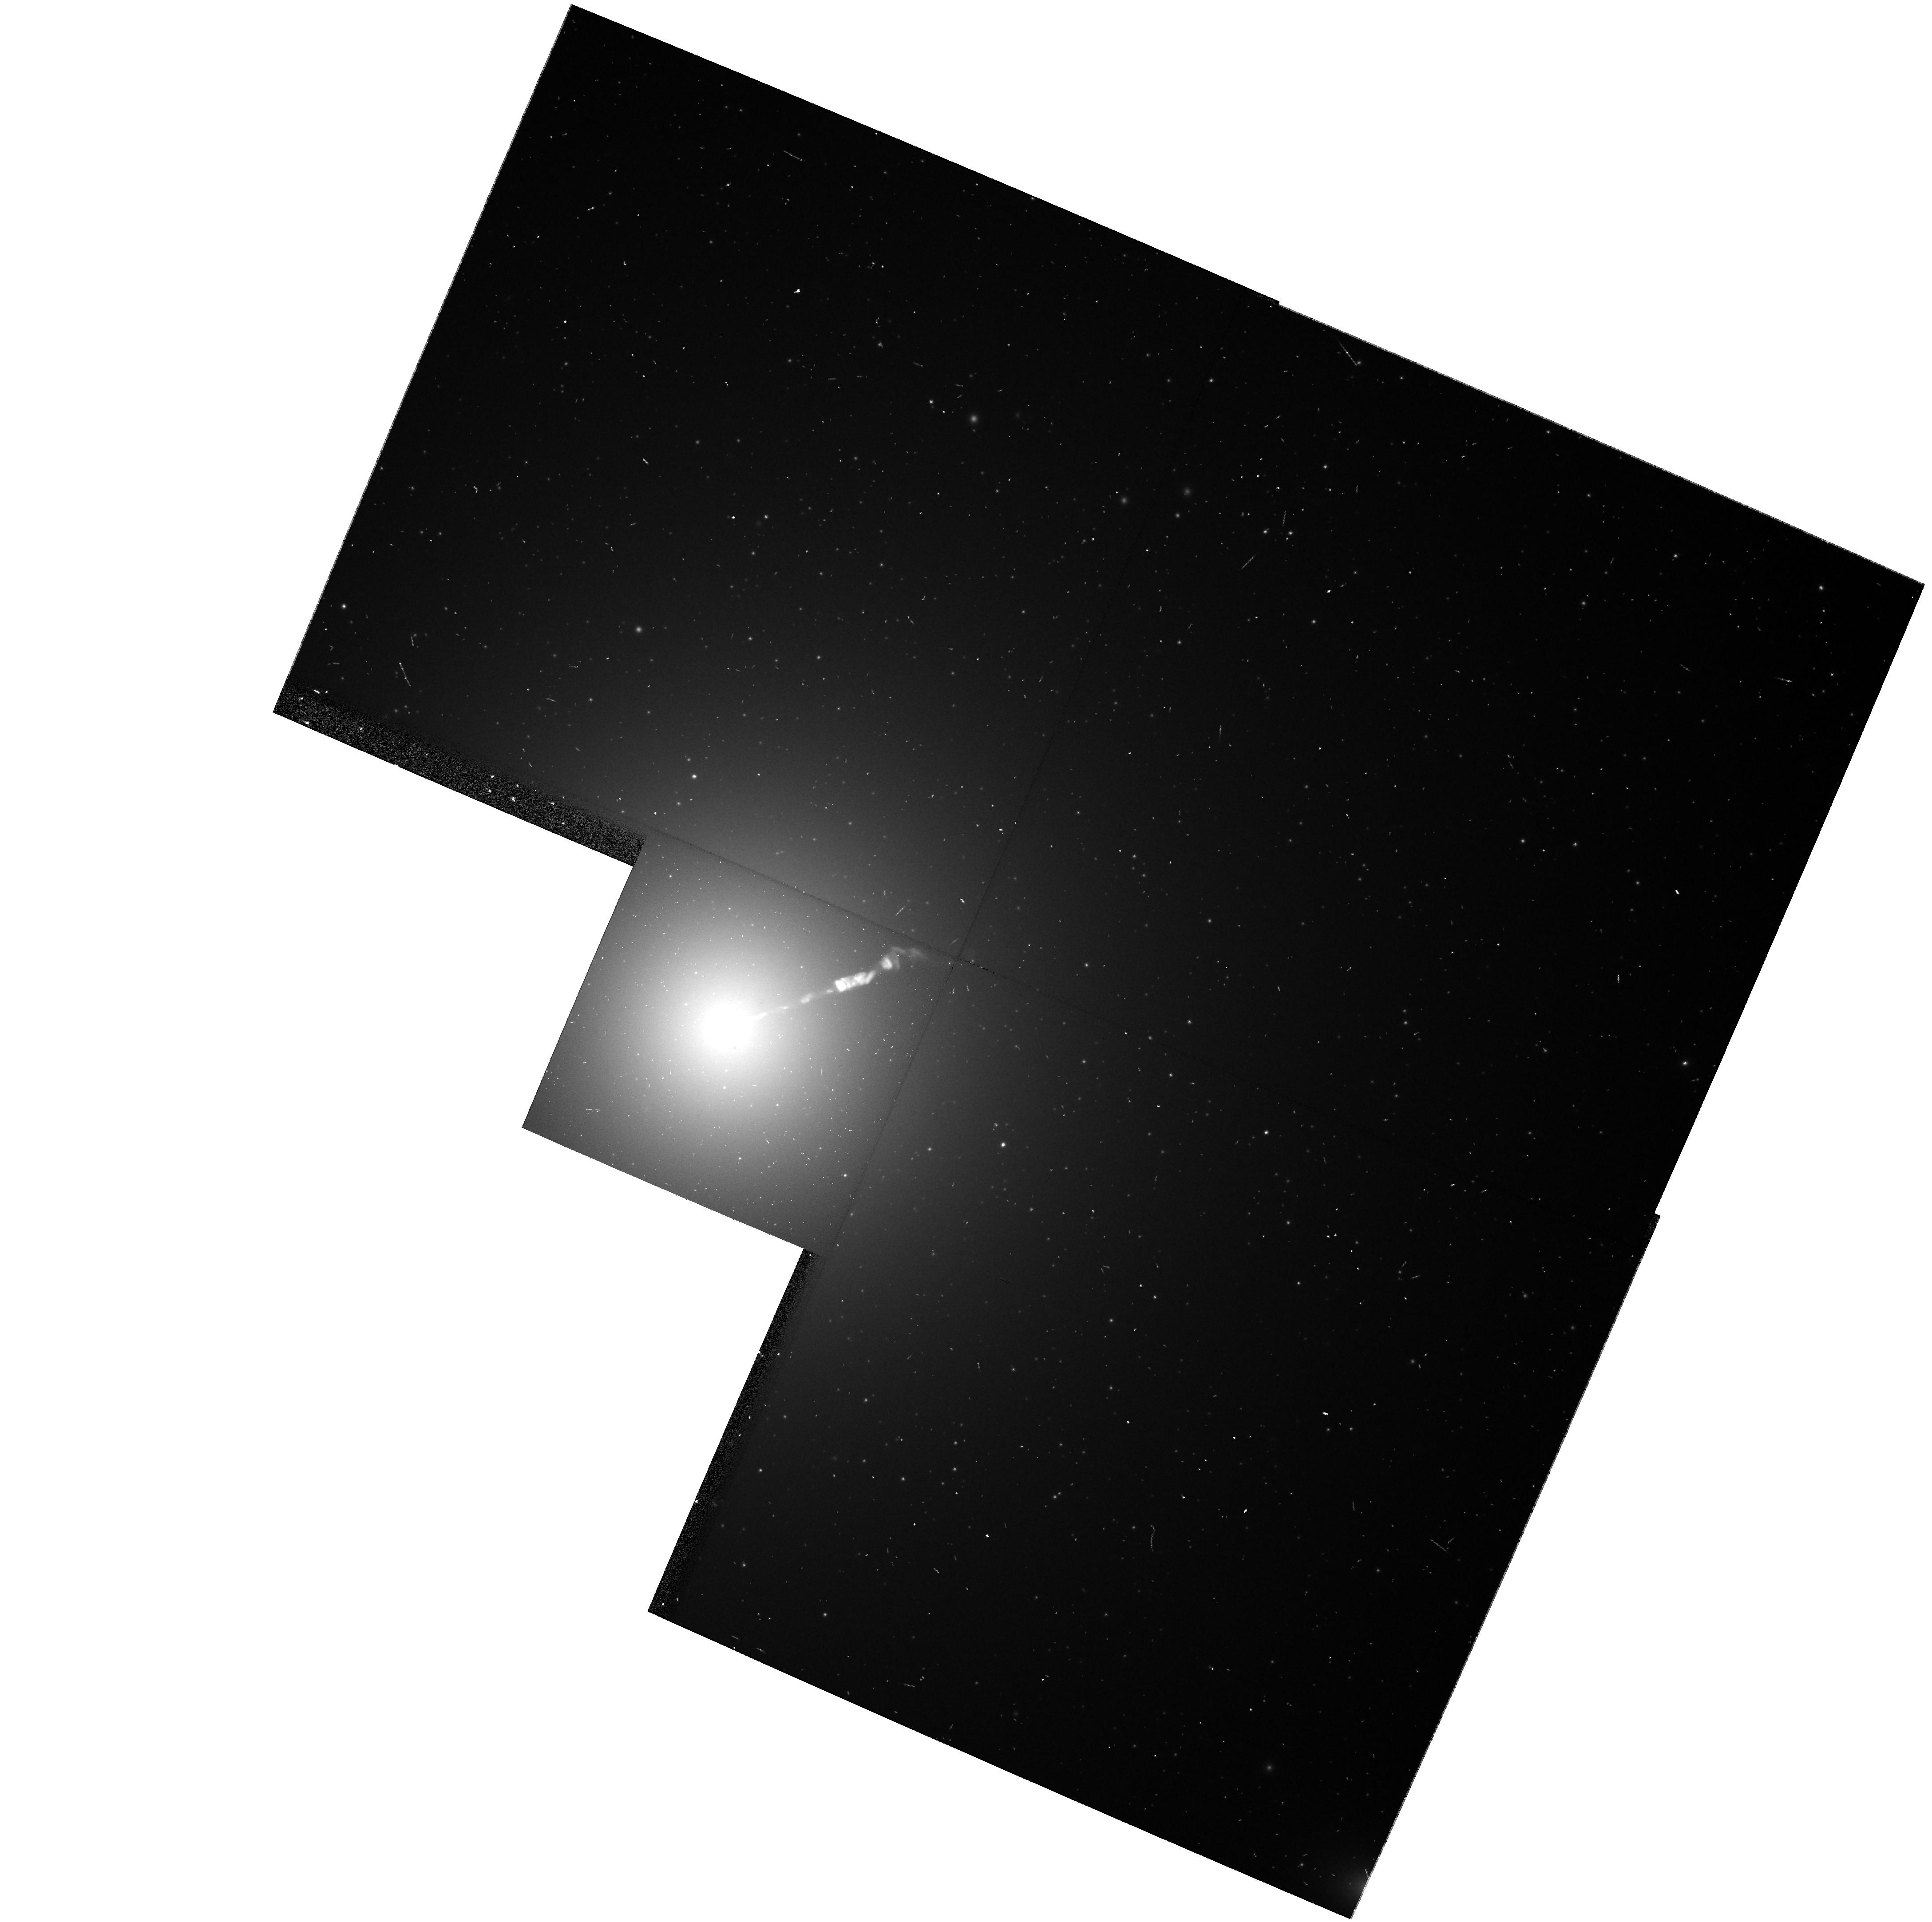
Target: NGC4486
Instrument: WFPC2/PC
Filter: F606W
Exposure: 7 min
Observation ID: hst_8592_08_wfpc2_pc_f606w_u67308

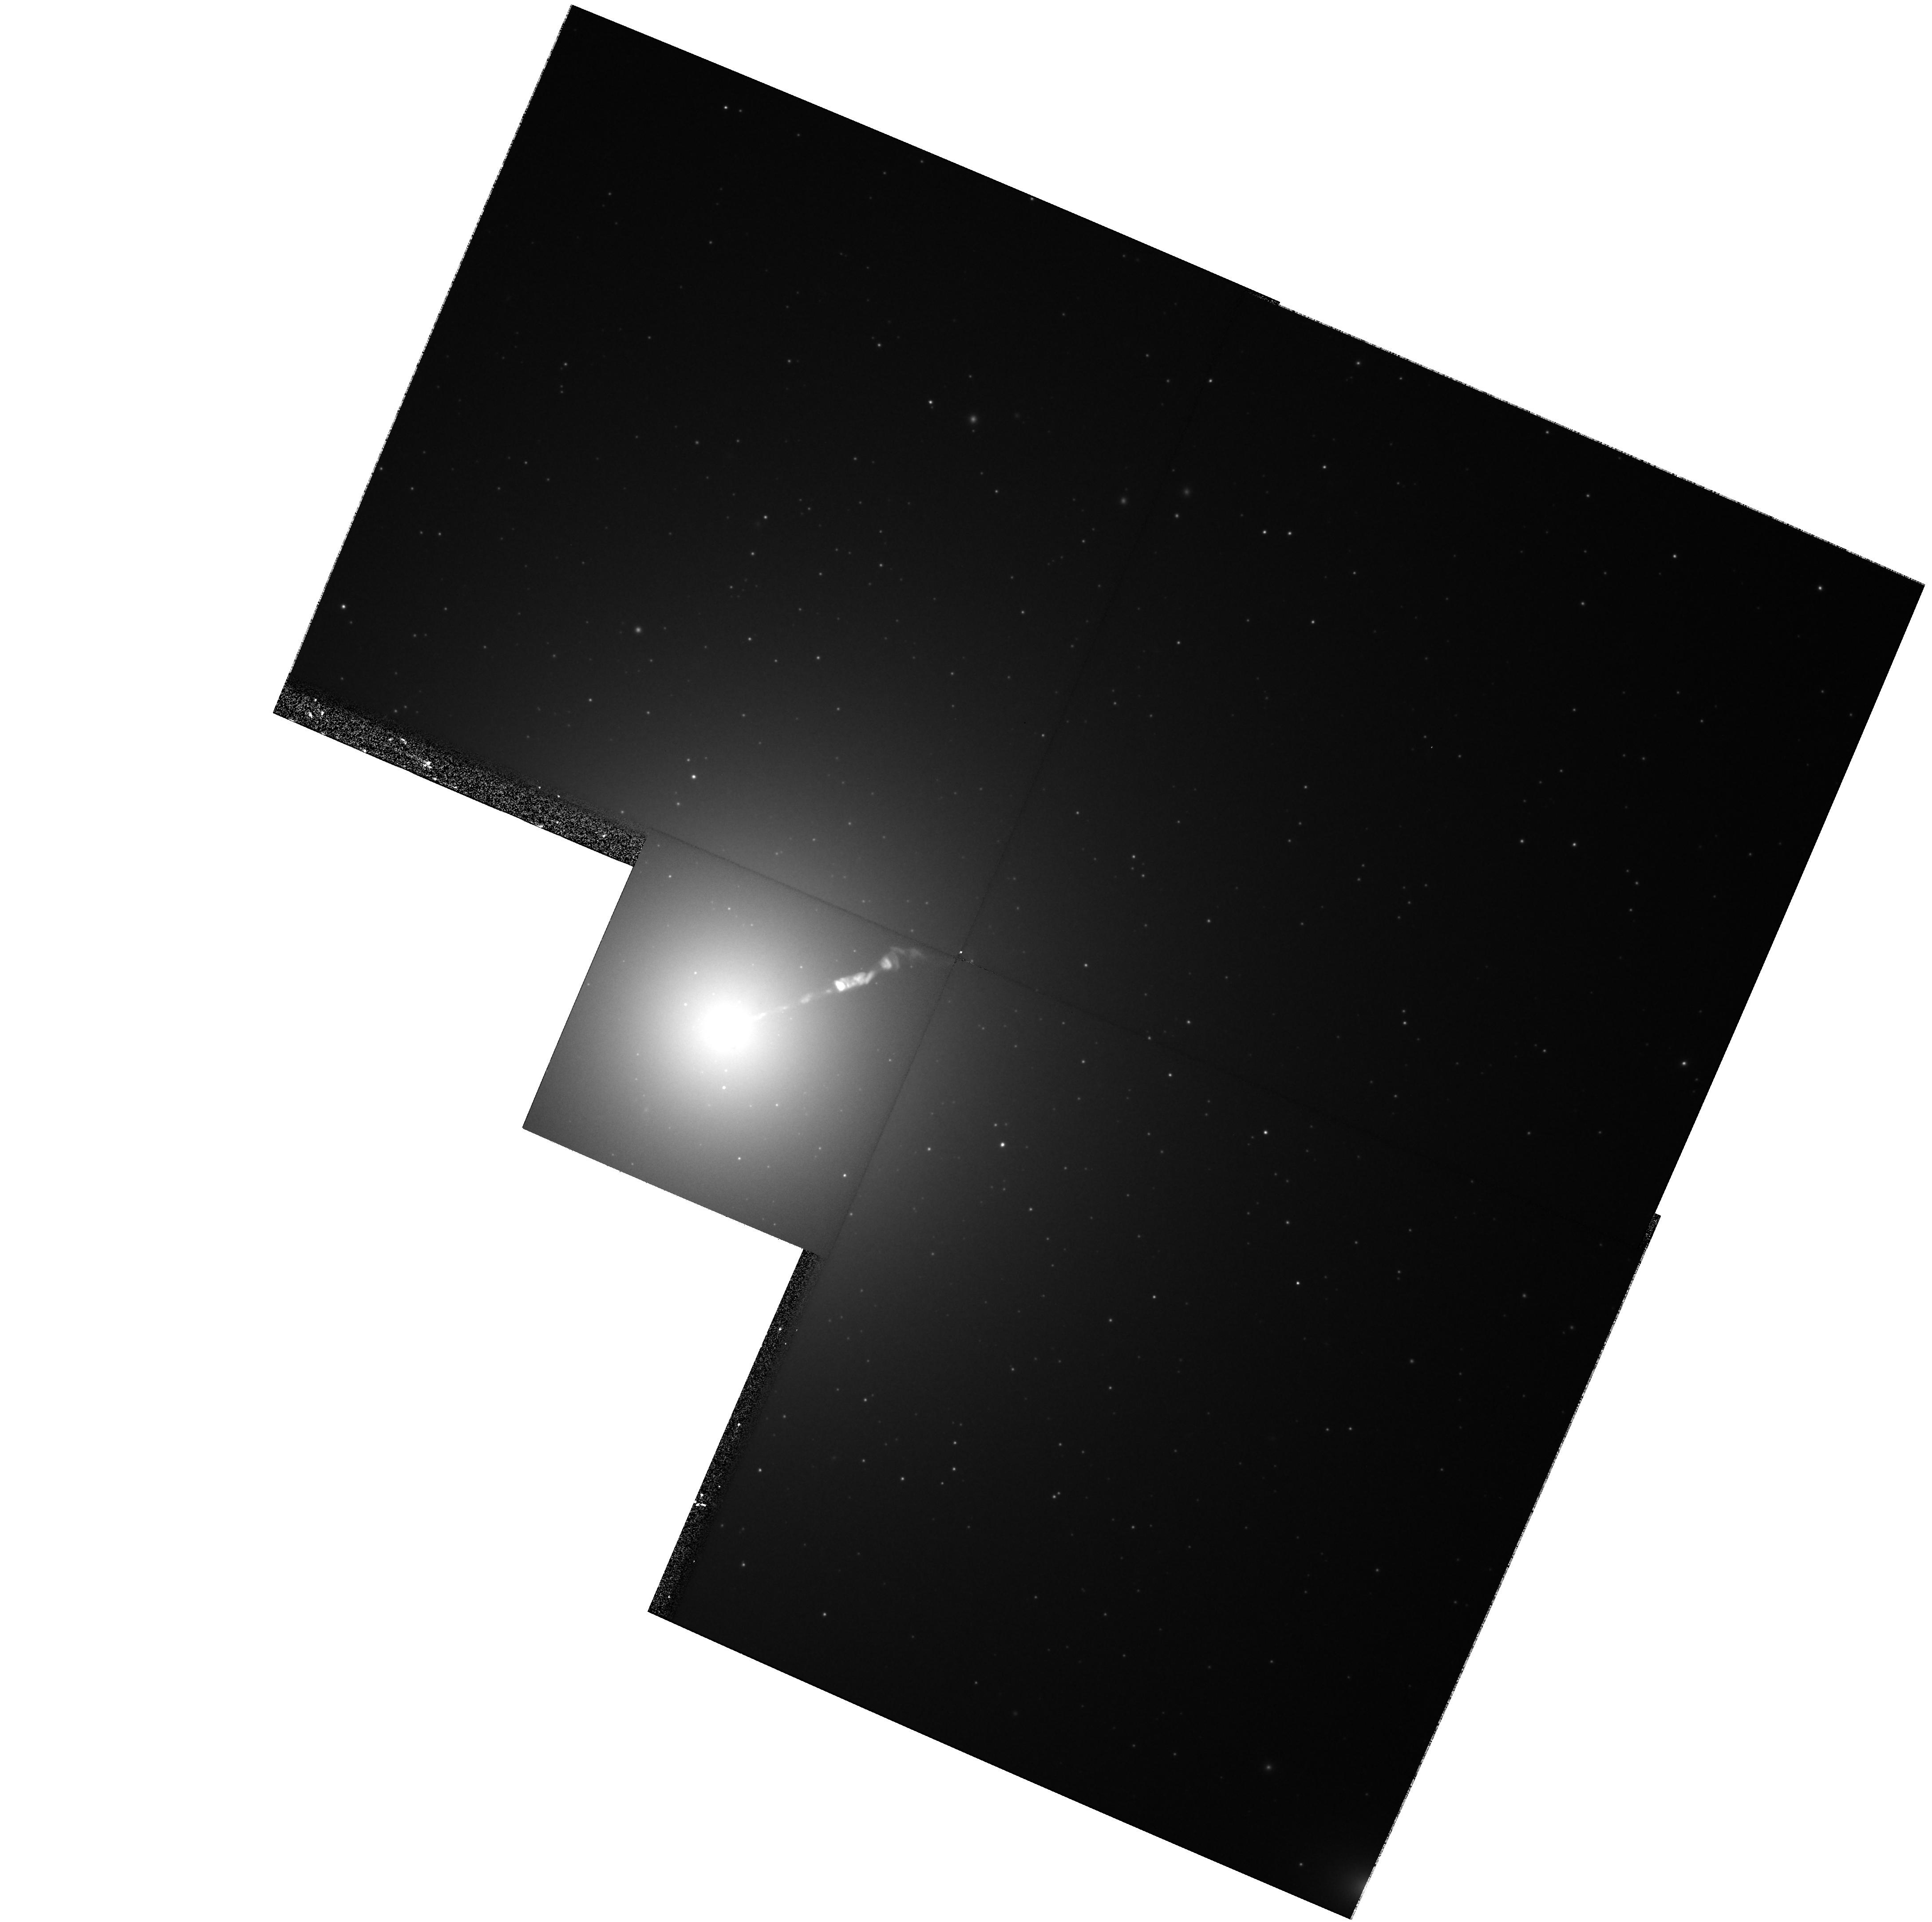
Target: NGC4486
Instrument: WFPC2/PC
Filter: F814W
Exposure: 17 min
Observation ID: hst_8592_27_wfpc2_pc_f814w_u67327

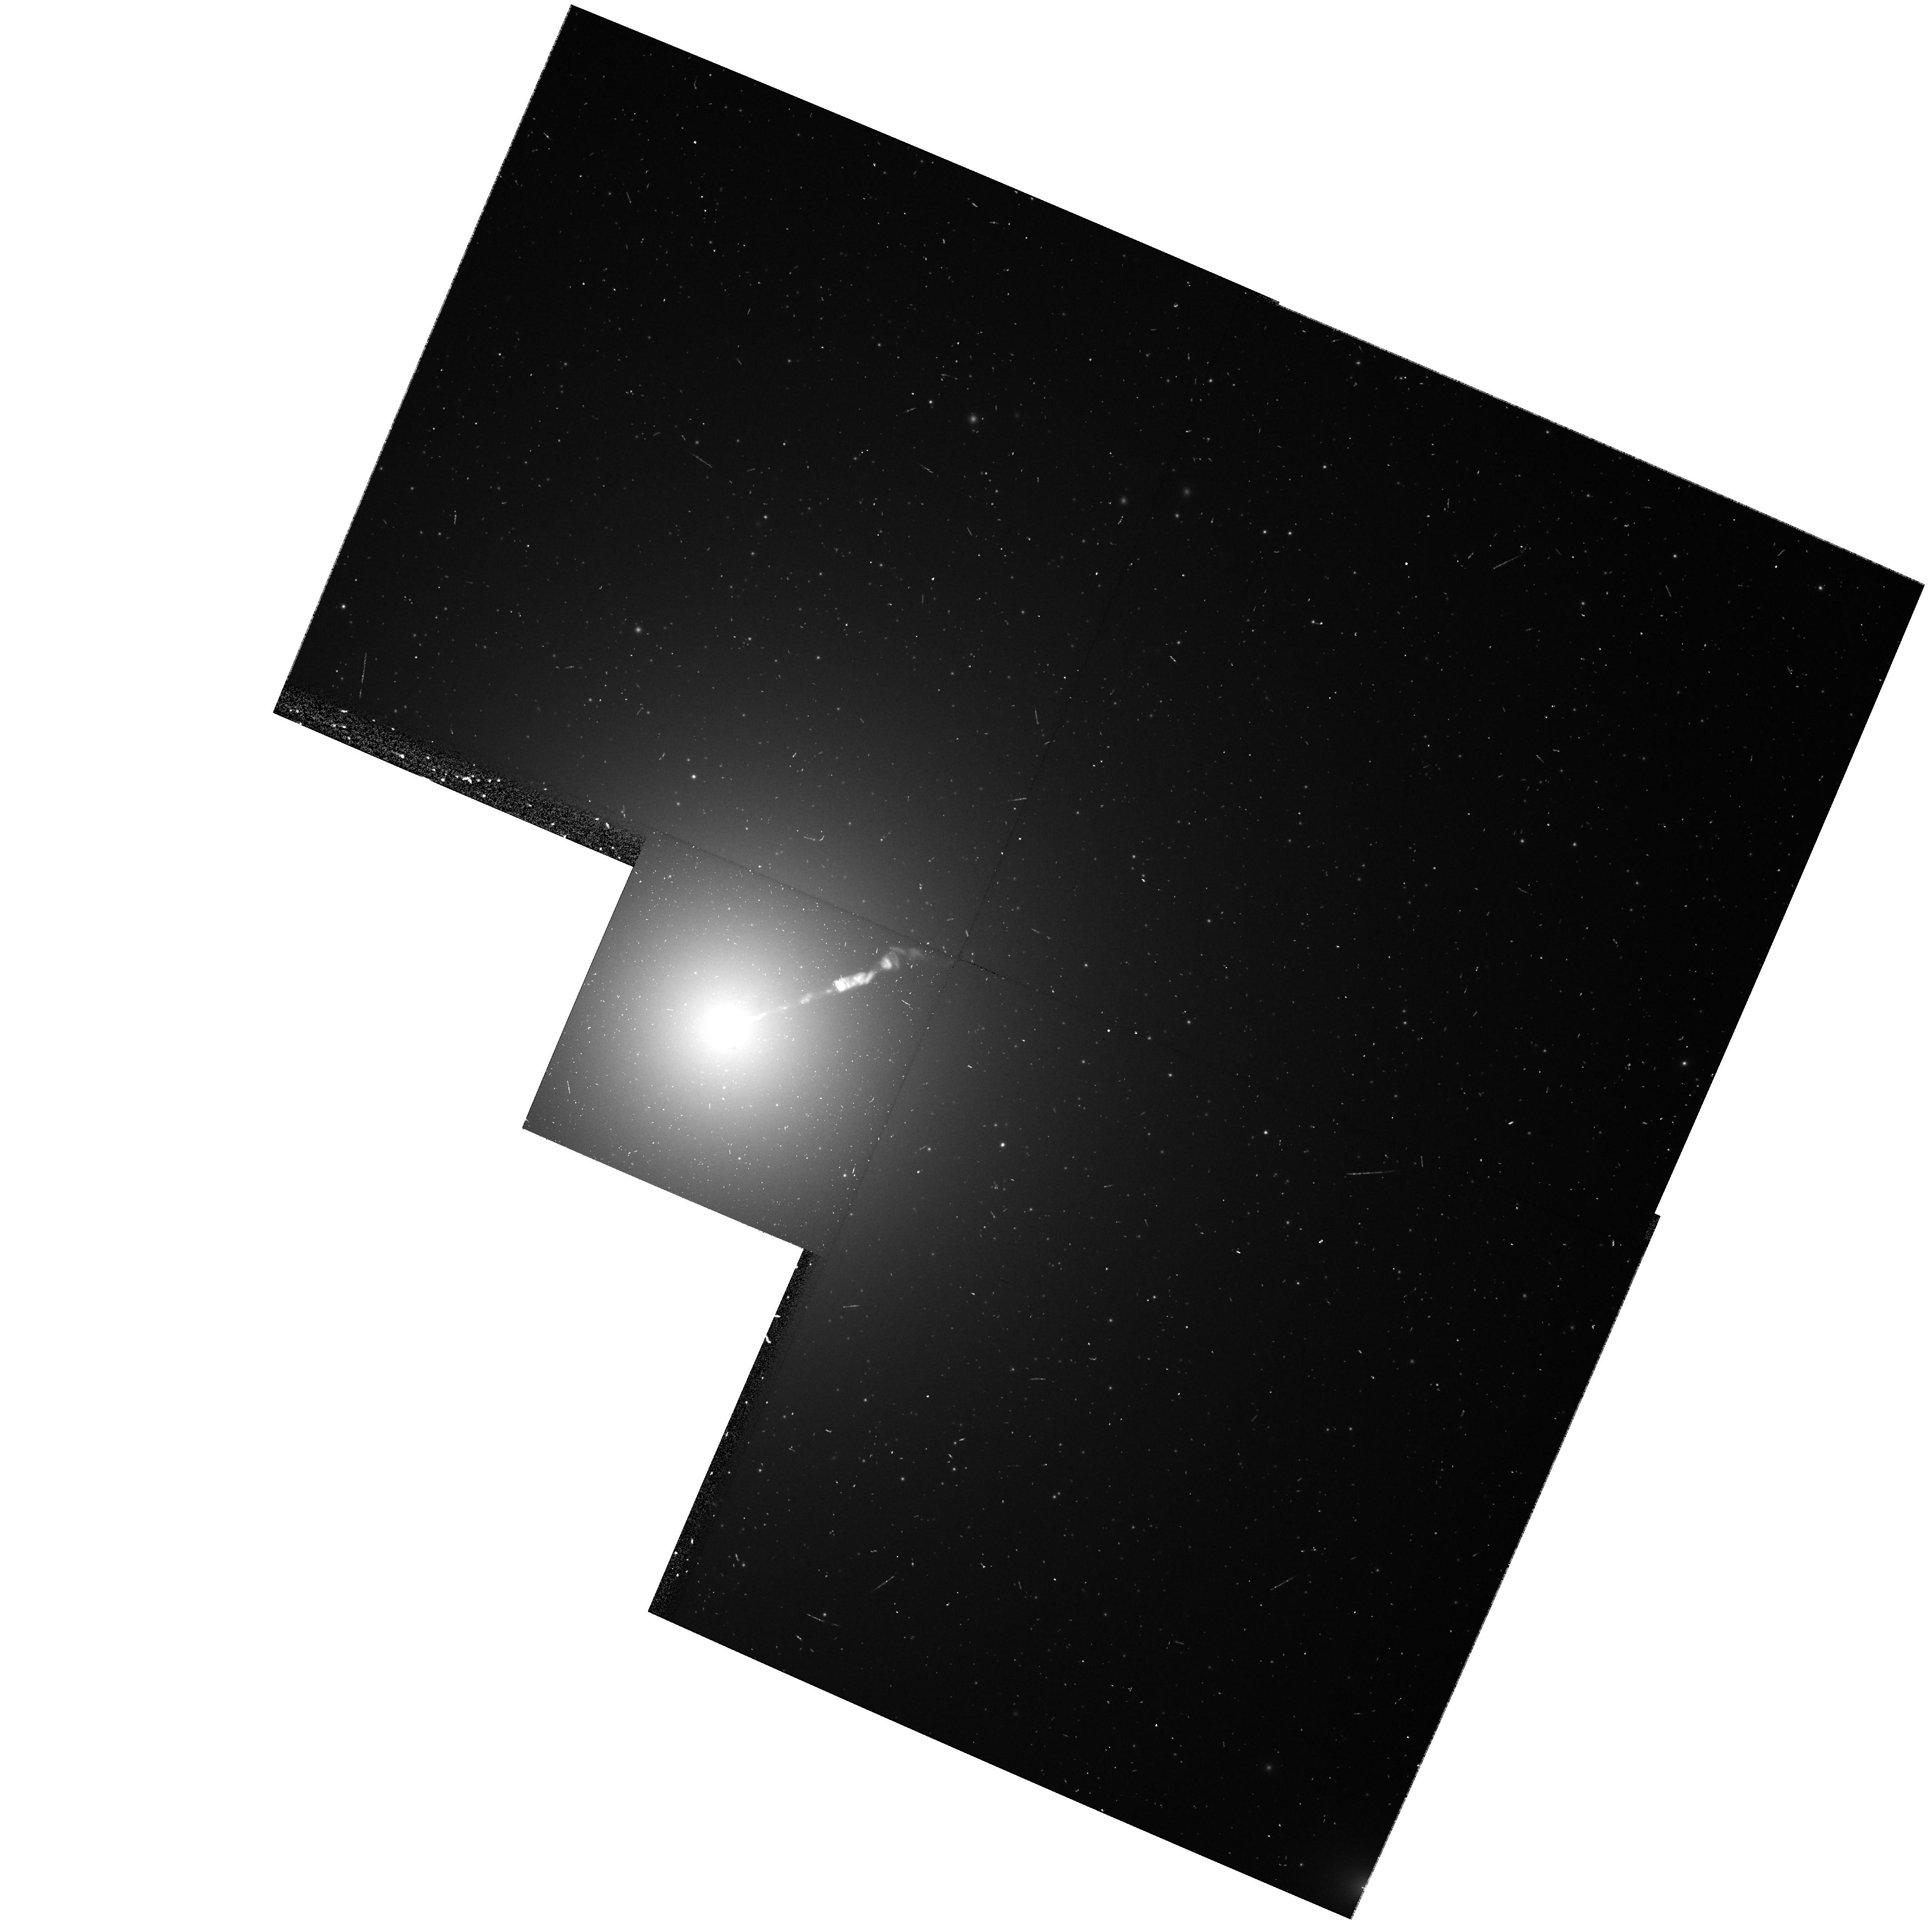
Target: NGC4486
Instrument: WFPC2/PC
Filter: F606W
Exposure: 7 min
Observation ID: hst_8592_20_wfpc2_pc_f606w_u67320

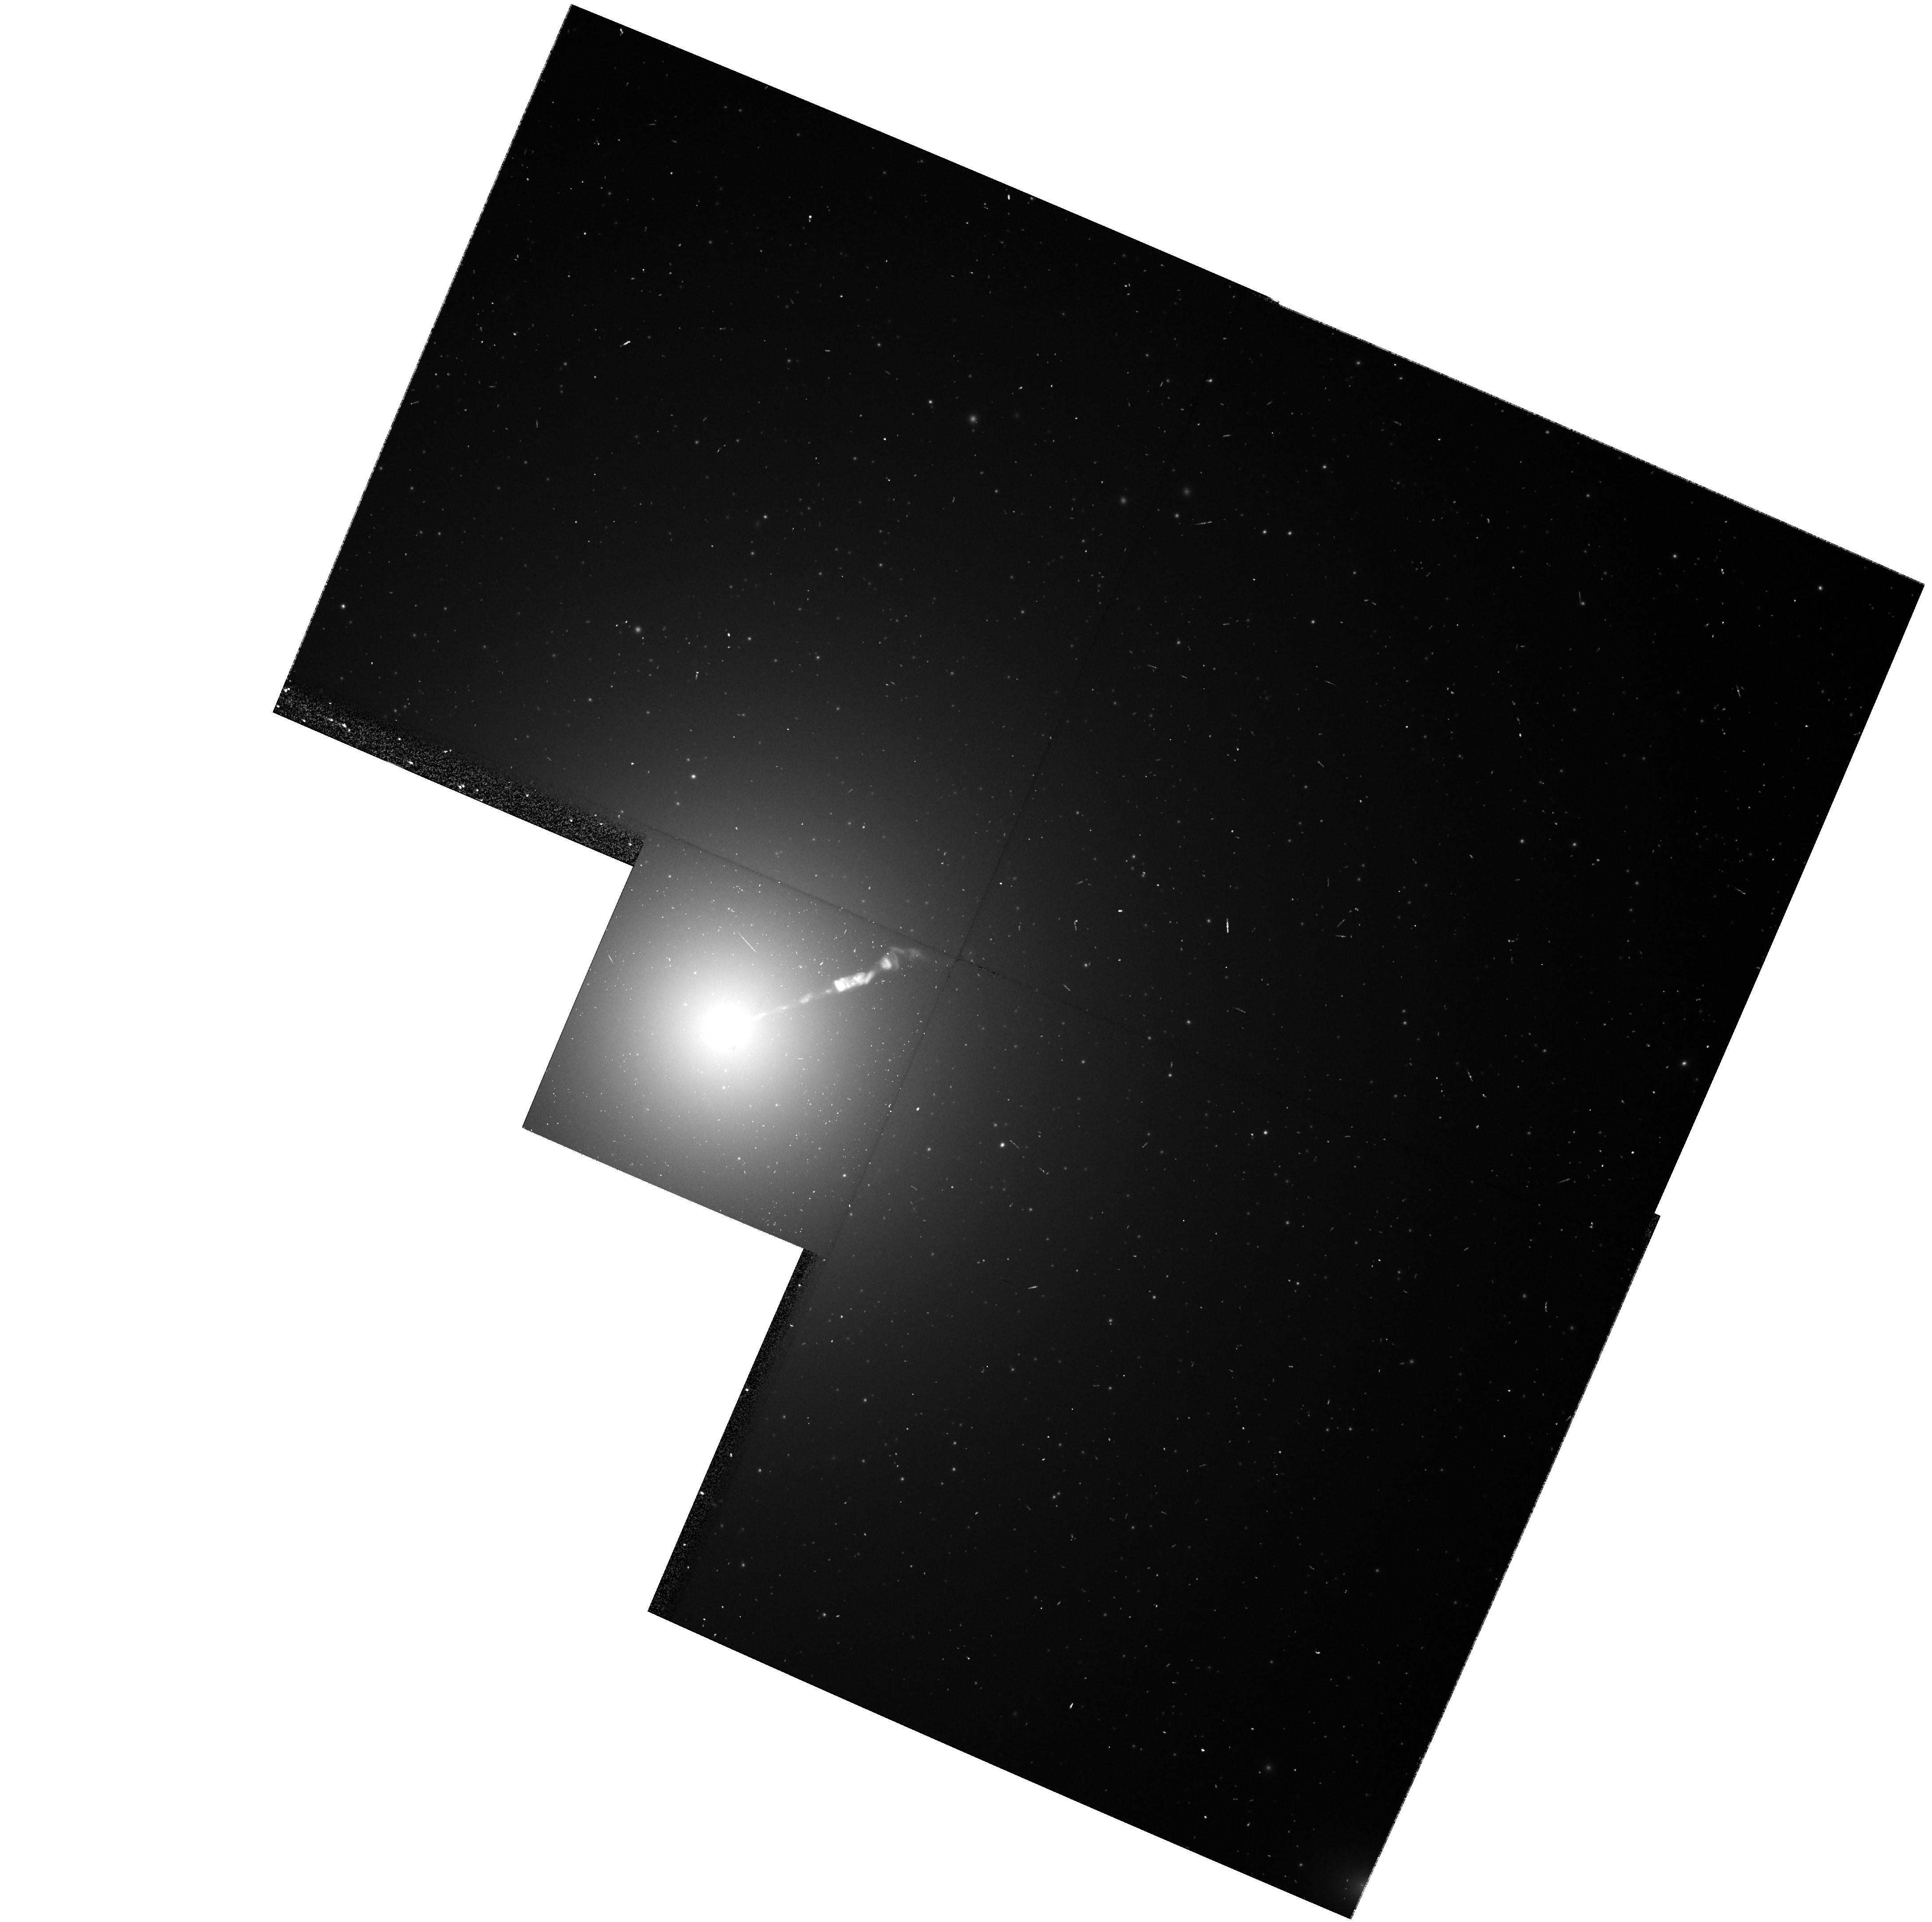
Target: NGC4486
Instrument: WFPC2/PC
Filter: F606W
Exposure: 7 min
Observation ID: hst_8592_13_wfpc2_pc_f606w_u67313

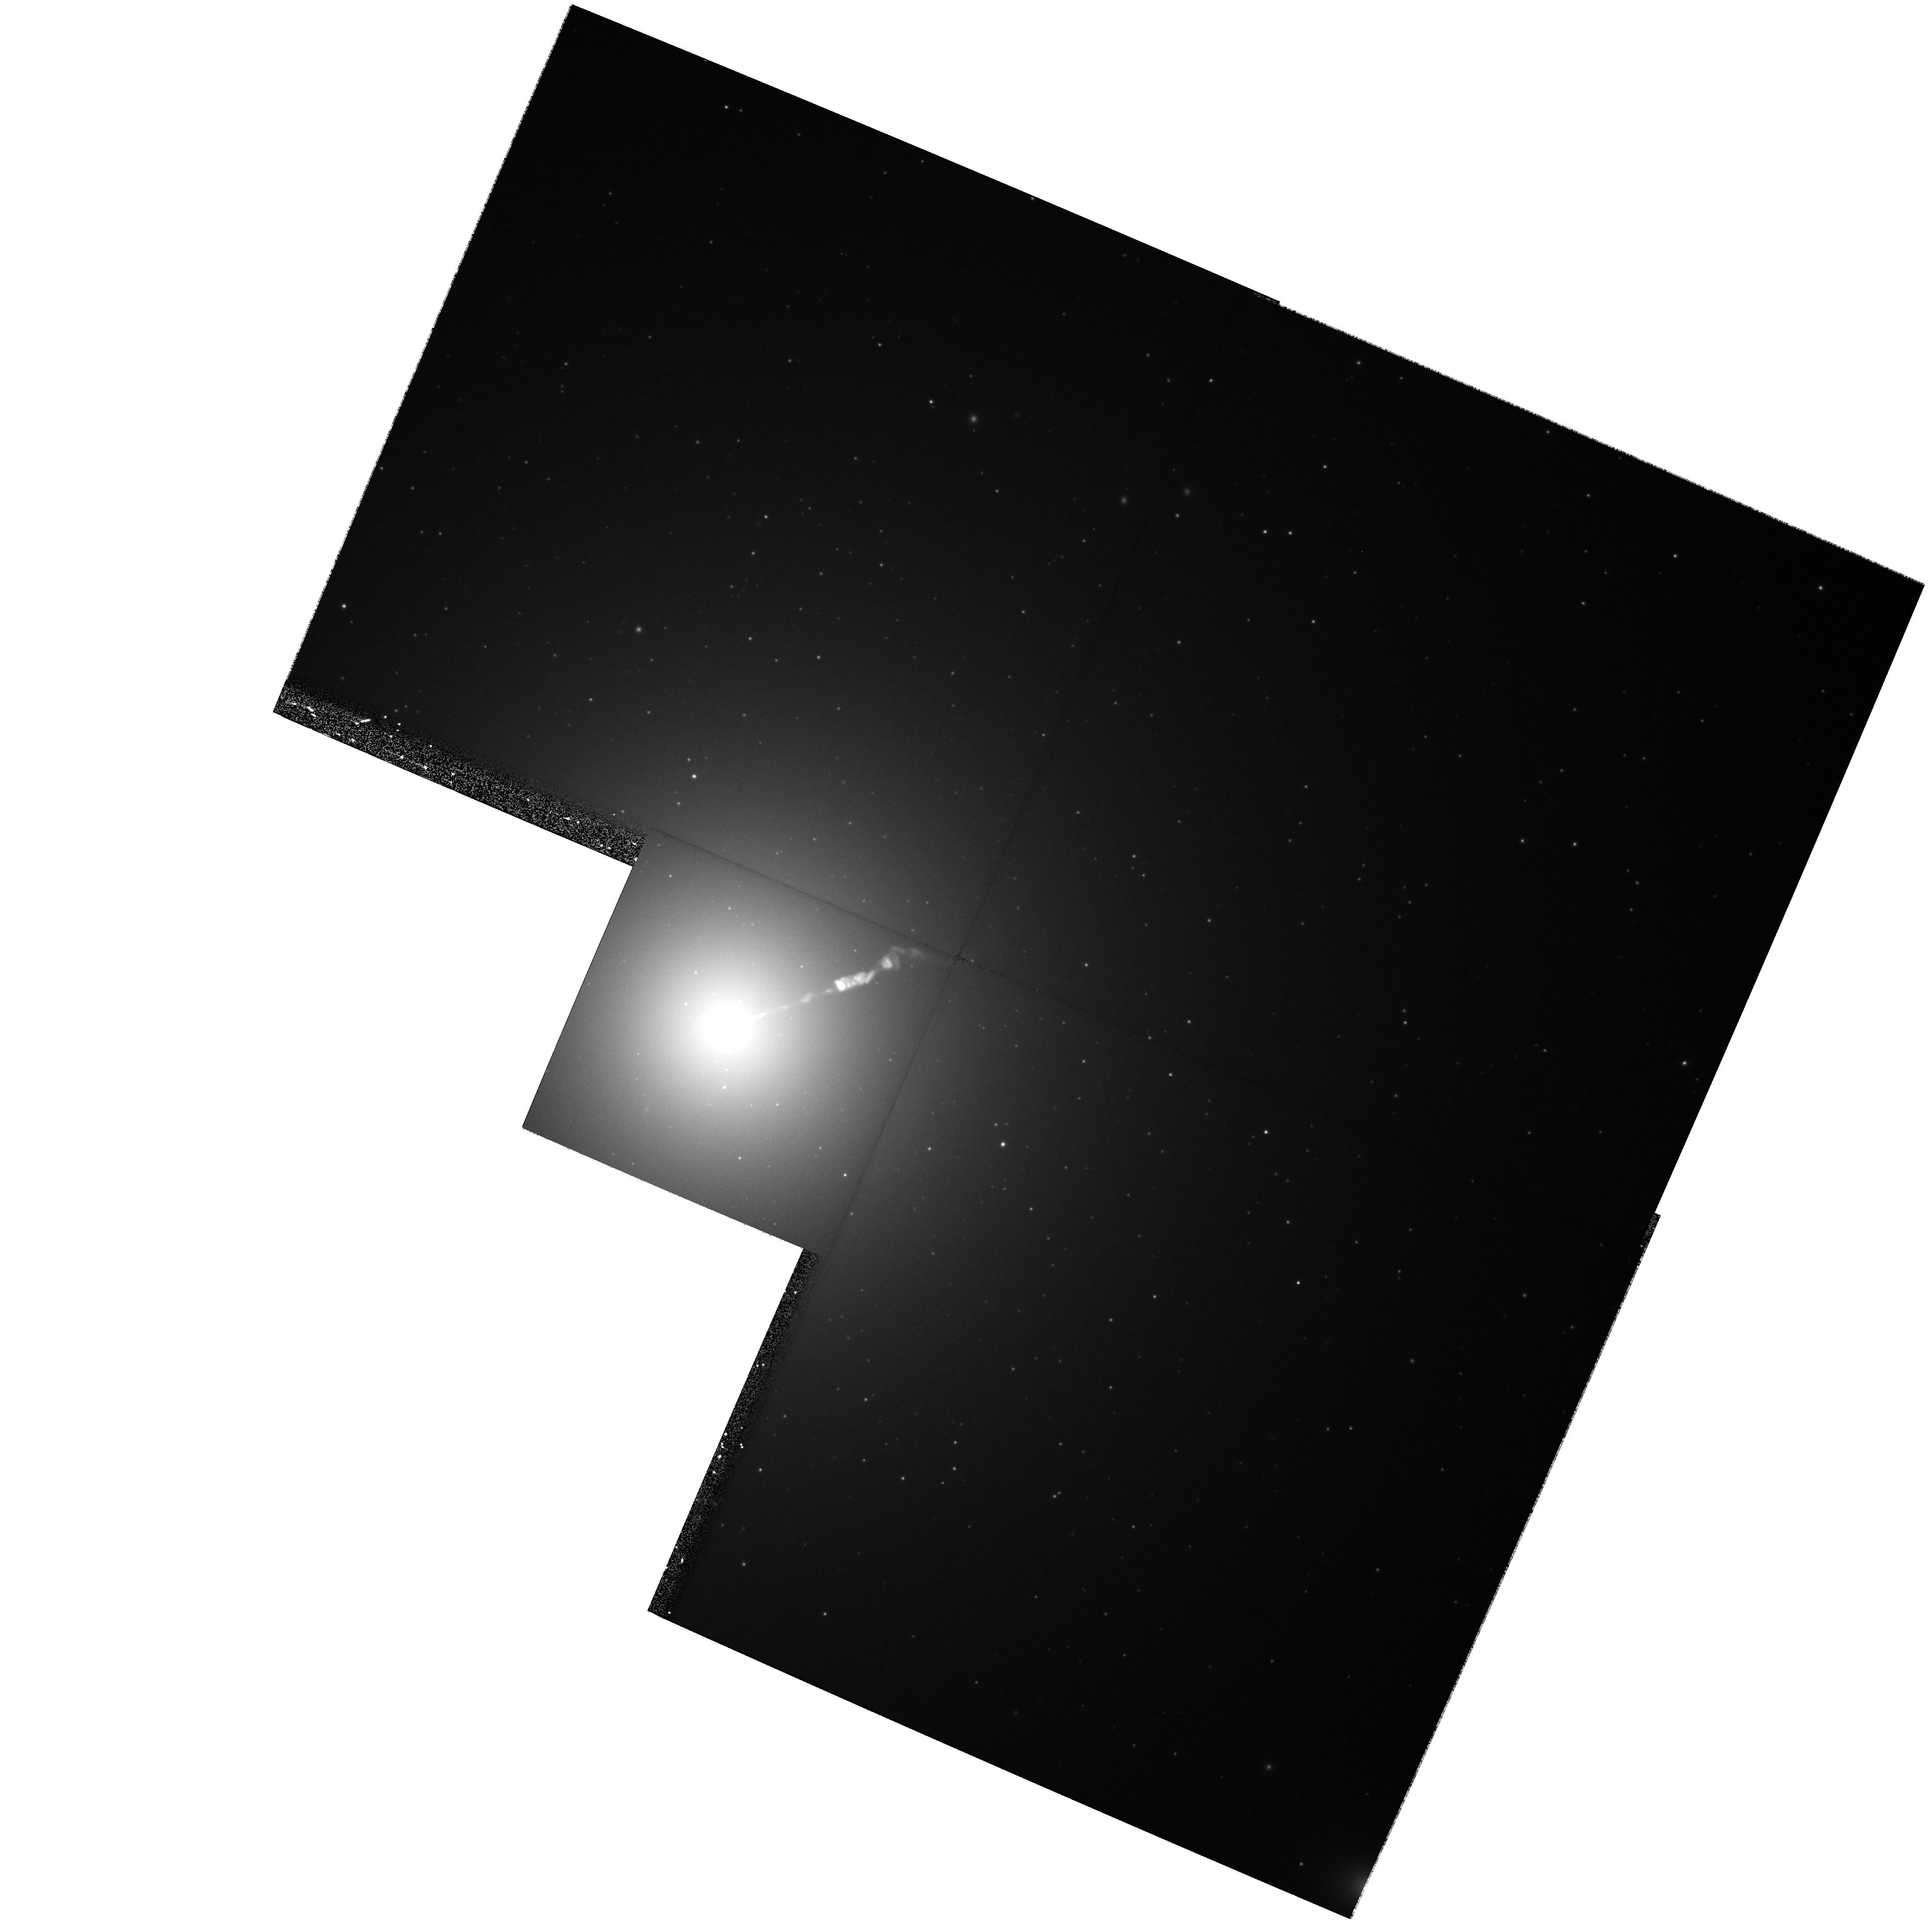
Target: NGC4486
Instrument: WFPC2/PC
Filter: F814W
Exposure: 17 min
Observation ID: hst_8592_25_wfpc2_pc_f814w_u67325

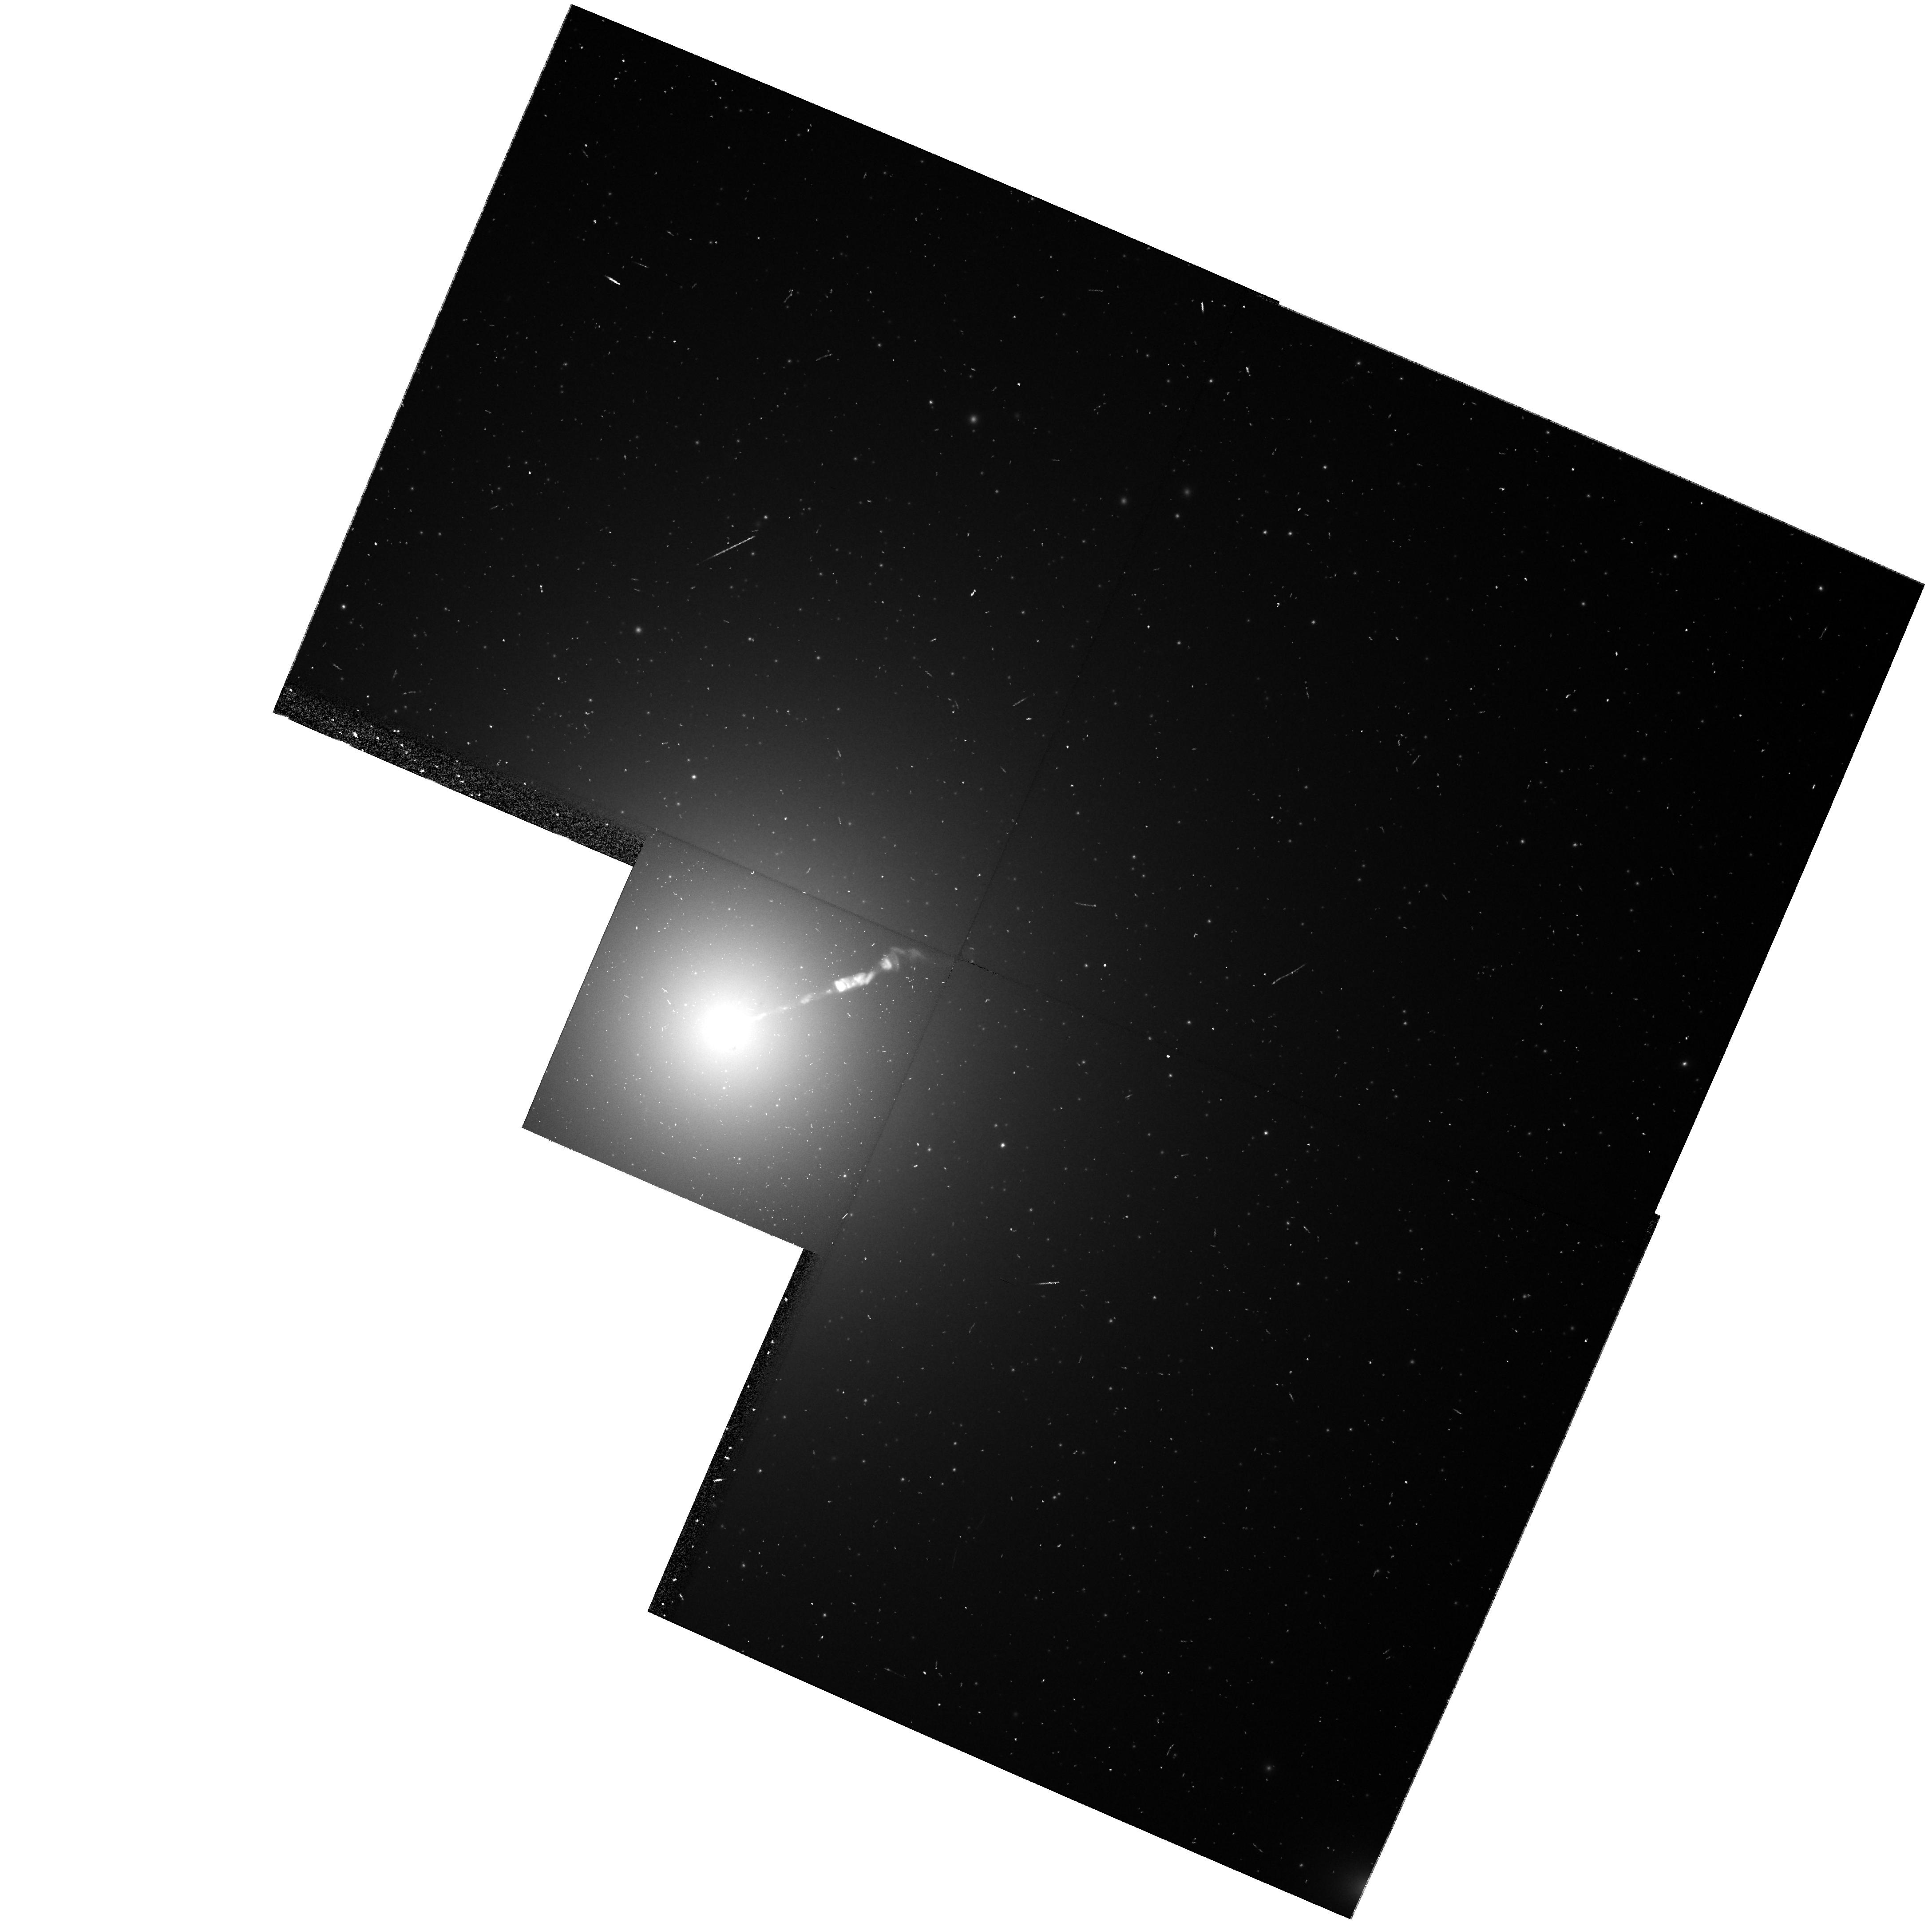
Target: NGC4486
Instrument: WFPC2/PC
Filter: F606W
Exposure: 7 min
Observation ID: hst_8592_07_wfpc2_pc_f606w_u67307

Pixel Microlensing of M87 (PI: Silk, Joe)

Resolving the nature of dark matter, at least some of which is baryonic, is an urgent problem. If baryonic dark matter is associated with luminous baryonic matter, MACHOs (massive compact objects) are the preferred candidate as inferred from gravitational microlensing of LMC stars. Given the uncertainties in the dynamical modeling of the dark components of the halo, a broad mass range for MACHO candidates merits consideration, from 0.01 M_sun to 1 M_sun. This includes the mass range of brown dwarfs and M dwarfs, whose contribution towards the dark mass is unknown. We propose to use HST to undertake a pixel microlensing study of M87 in order to: 1) probe the lower end of the M87 IMF via star-star lensing, 2) possibly obtain the first evidence of MACHOs in the halo of a galaxy other than our own, and 3) search for intracluster MACHOs. The program is challenging, but very feasible, with the HST. Over a period of 30 days and with half orbit exposures in each of two colors at a rate of one per day, we will observe approximately 1-2 events per day for a MACHO of mass 0.1 M_sun, with about 5 points of the lightcurve above 3 sigma. This provides a moderately high event significance threshold of S/N >= 10. The key factor that makes this project possible with the HST is the small pixel scale of the WFPC2, coupled with the small, stable PSF and superior photometric capabilities.